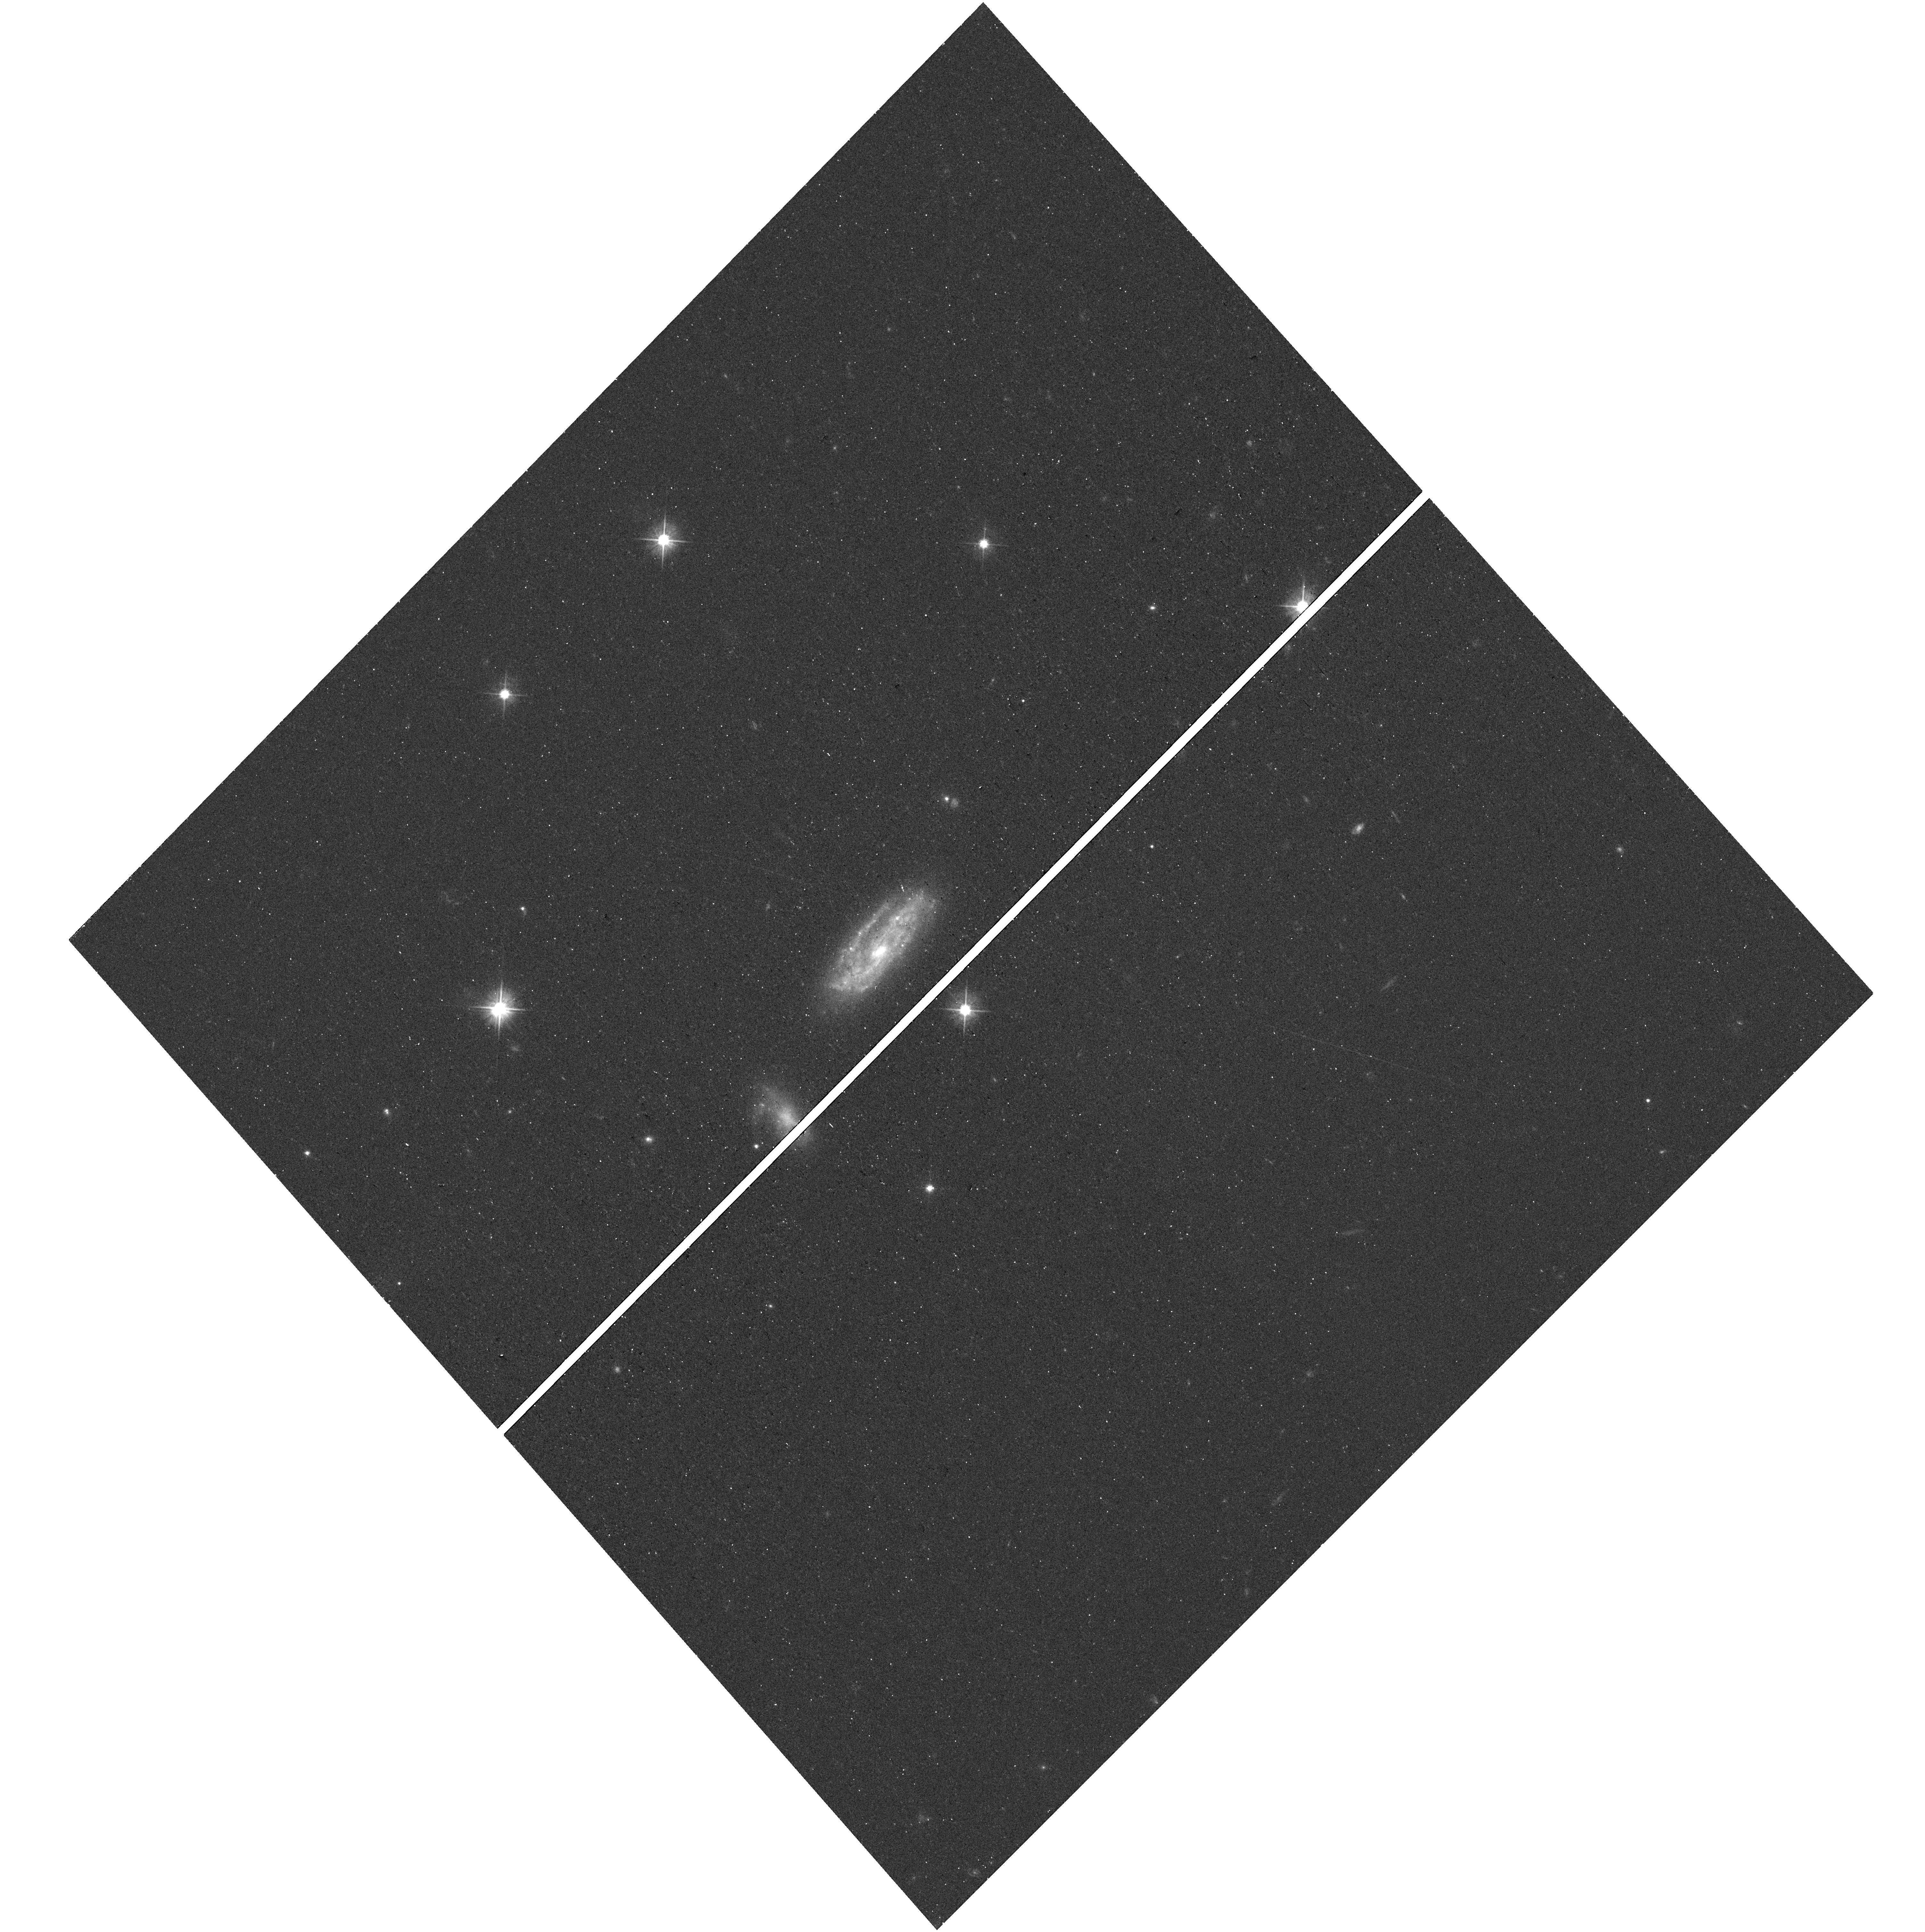
Target: PTF11KX
Instrument: WFC3/UVIS
Filter: F555W
Exposure: 12 min
Observation ID: hst_15166_64_wfc3_uvis_f555w_idi164

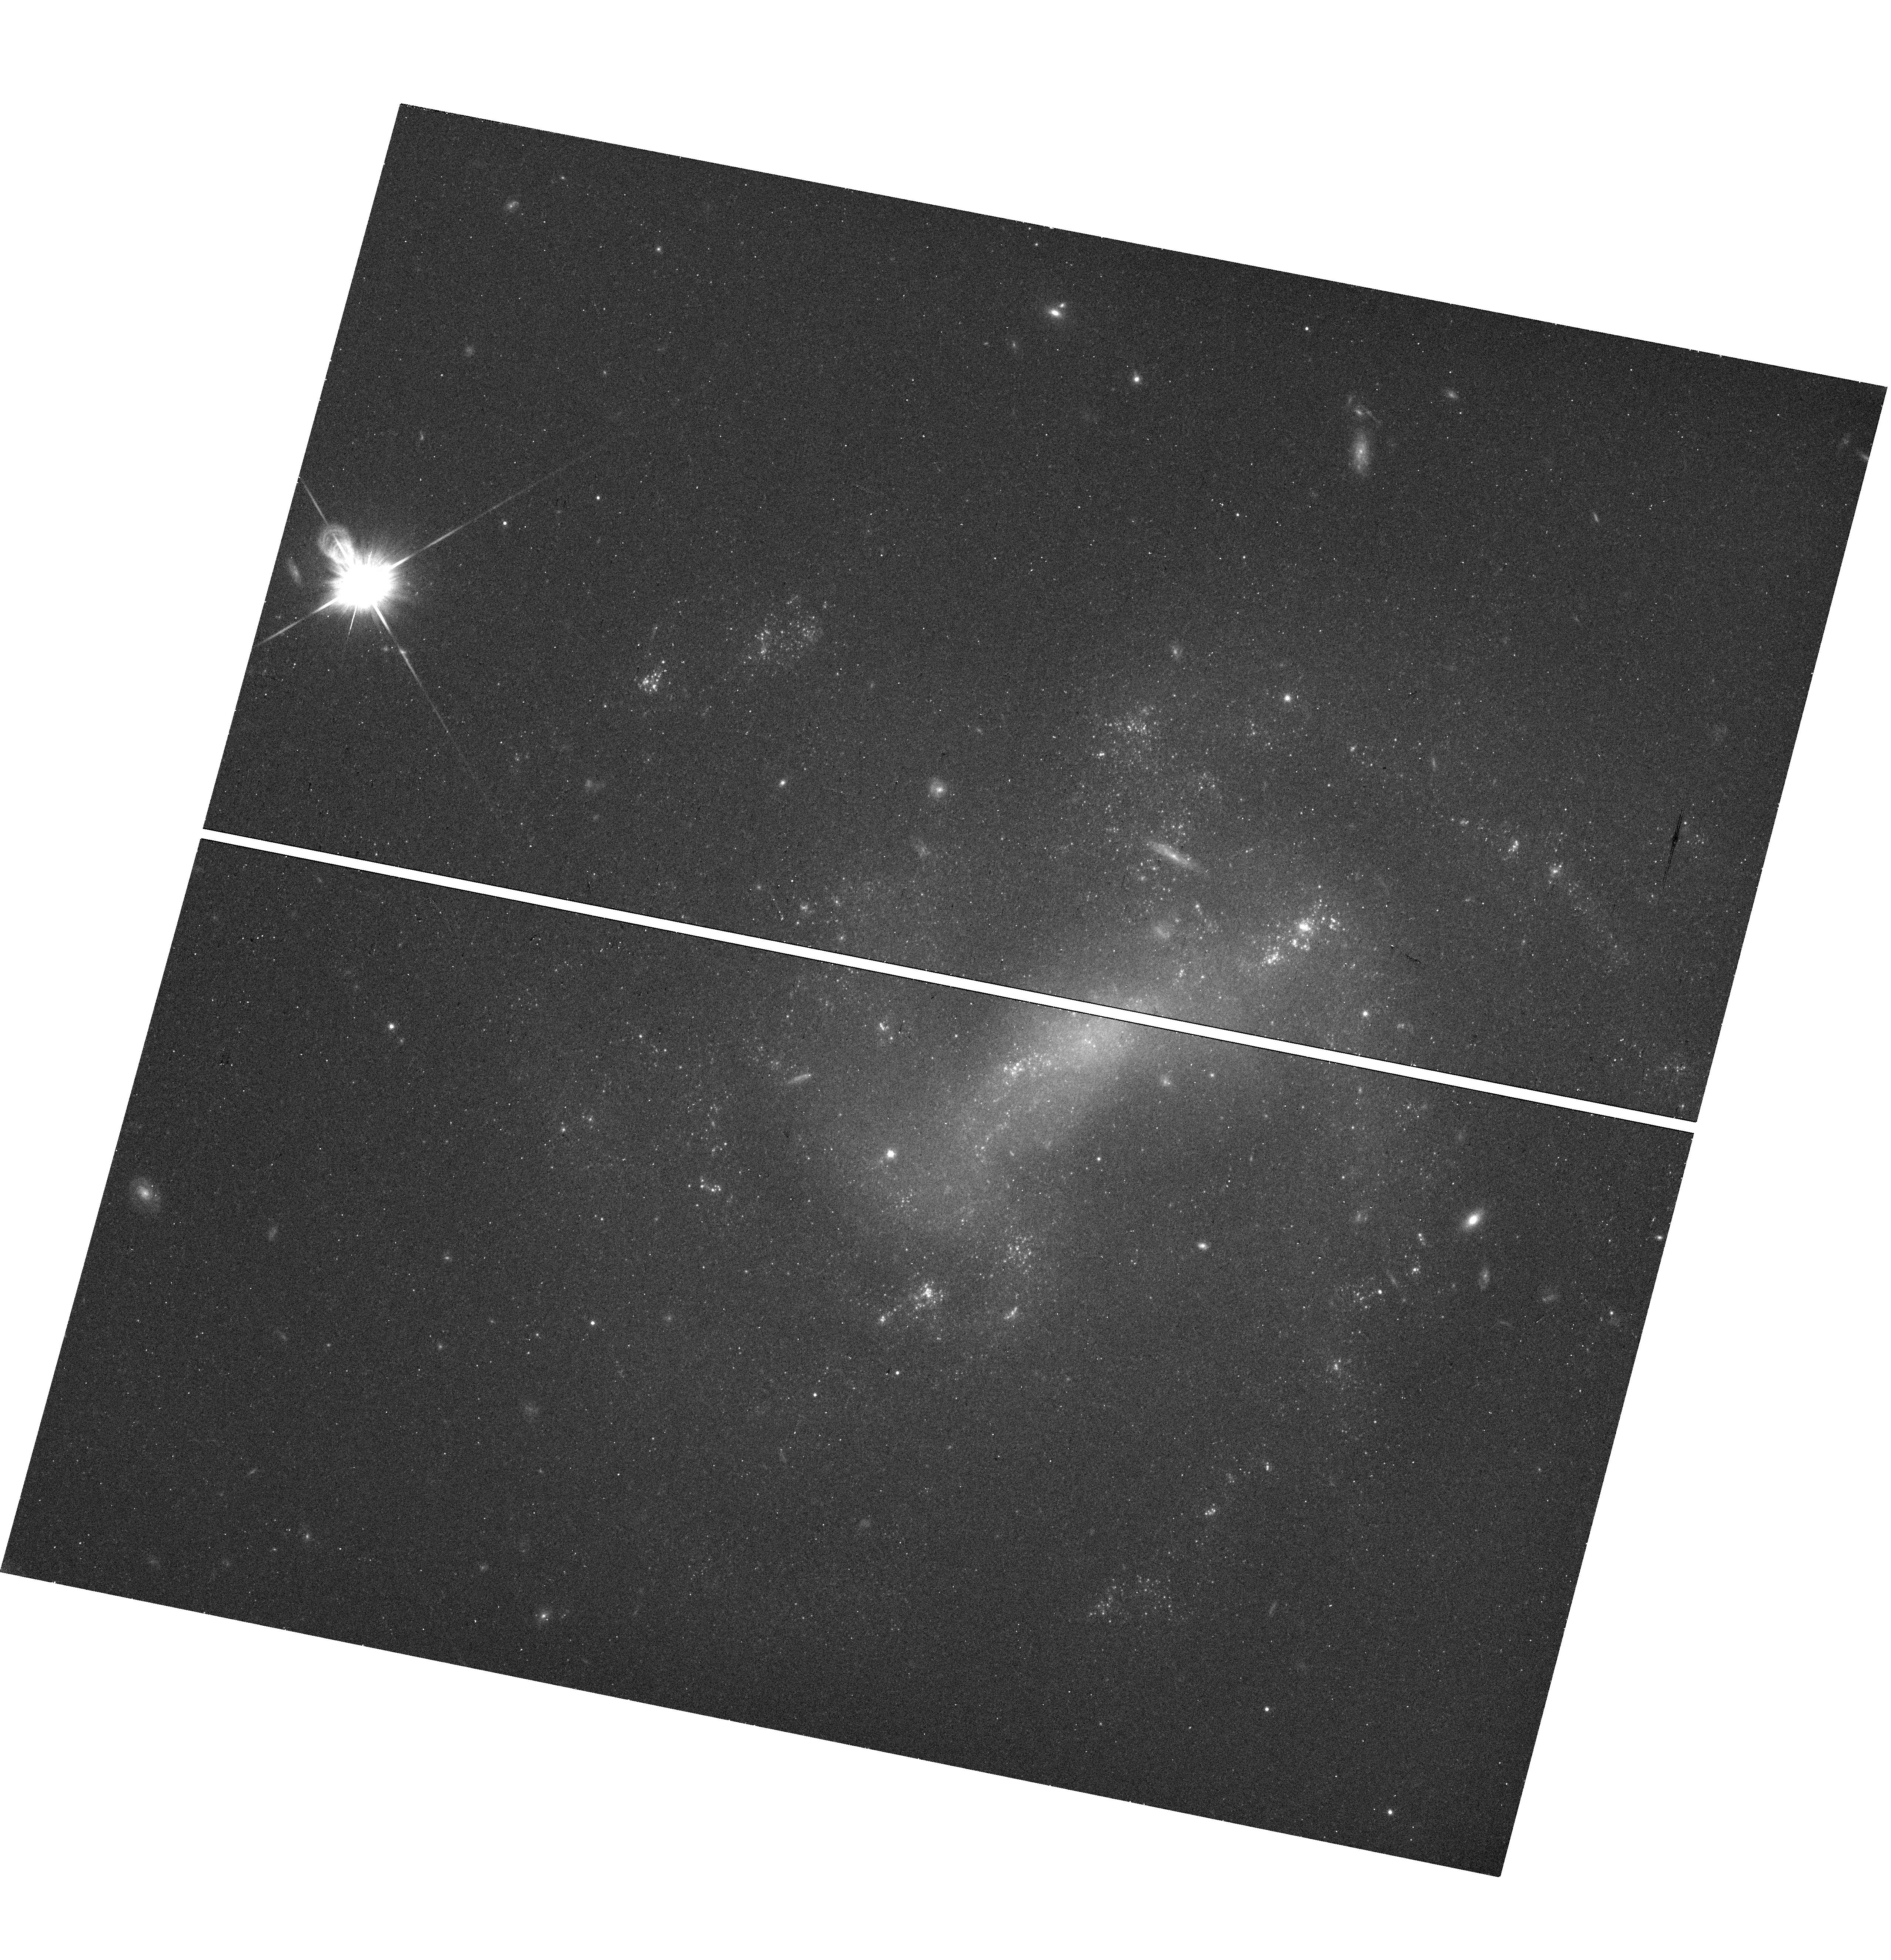
Target: SN2011HT
Instrument: WFC3/UVIS
Filter: F814W
Exposure: 13 min
Observation ID: hst_15166_37_wfc3_uvis_f814w_idi137

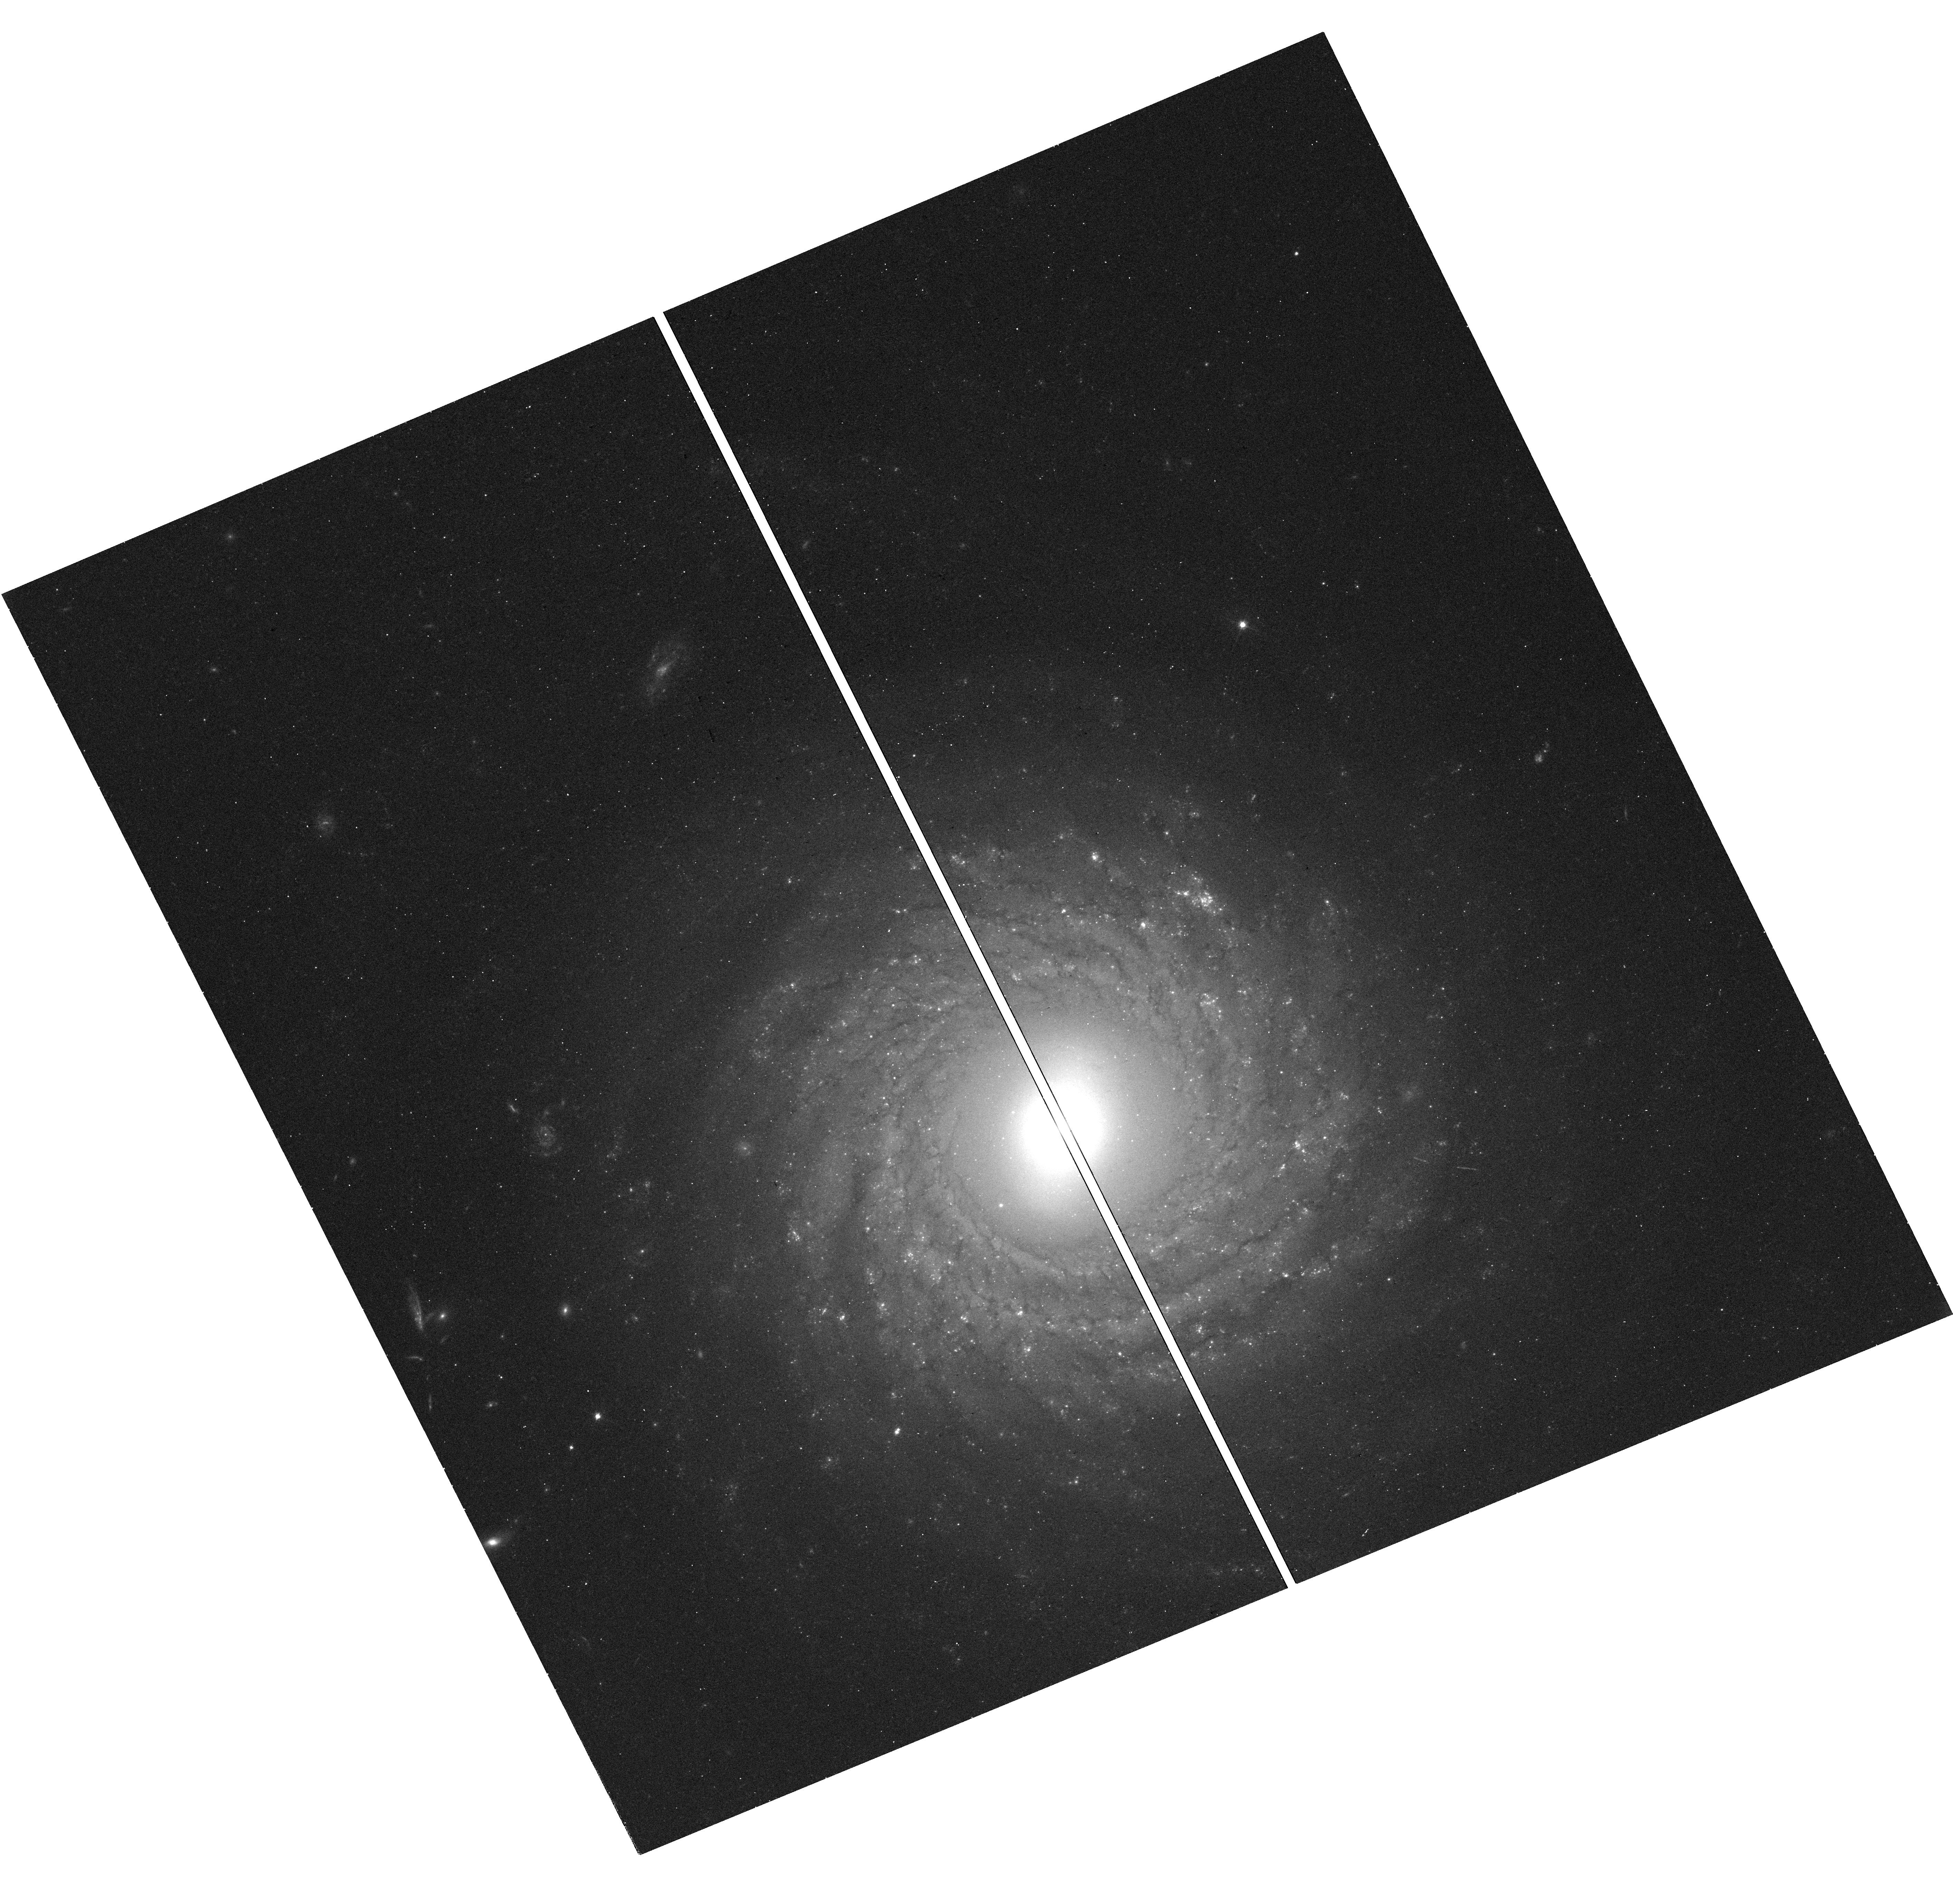
Target: PS15BGT
Instrument: WFC3/UVIS
Filter: F555W
Exposure: 12 min
Observation ID: hst_15166_16_wfc3_uvis_f555w_idi116

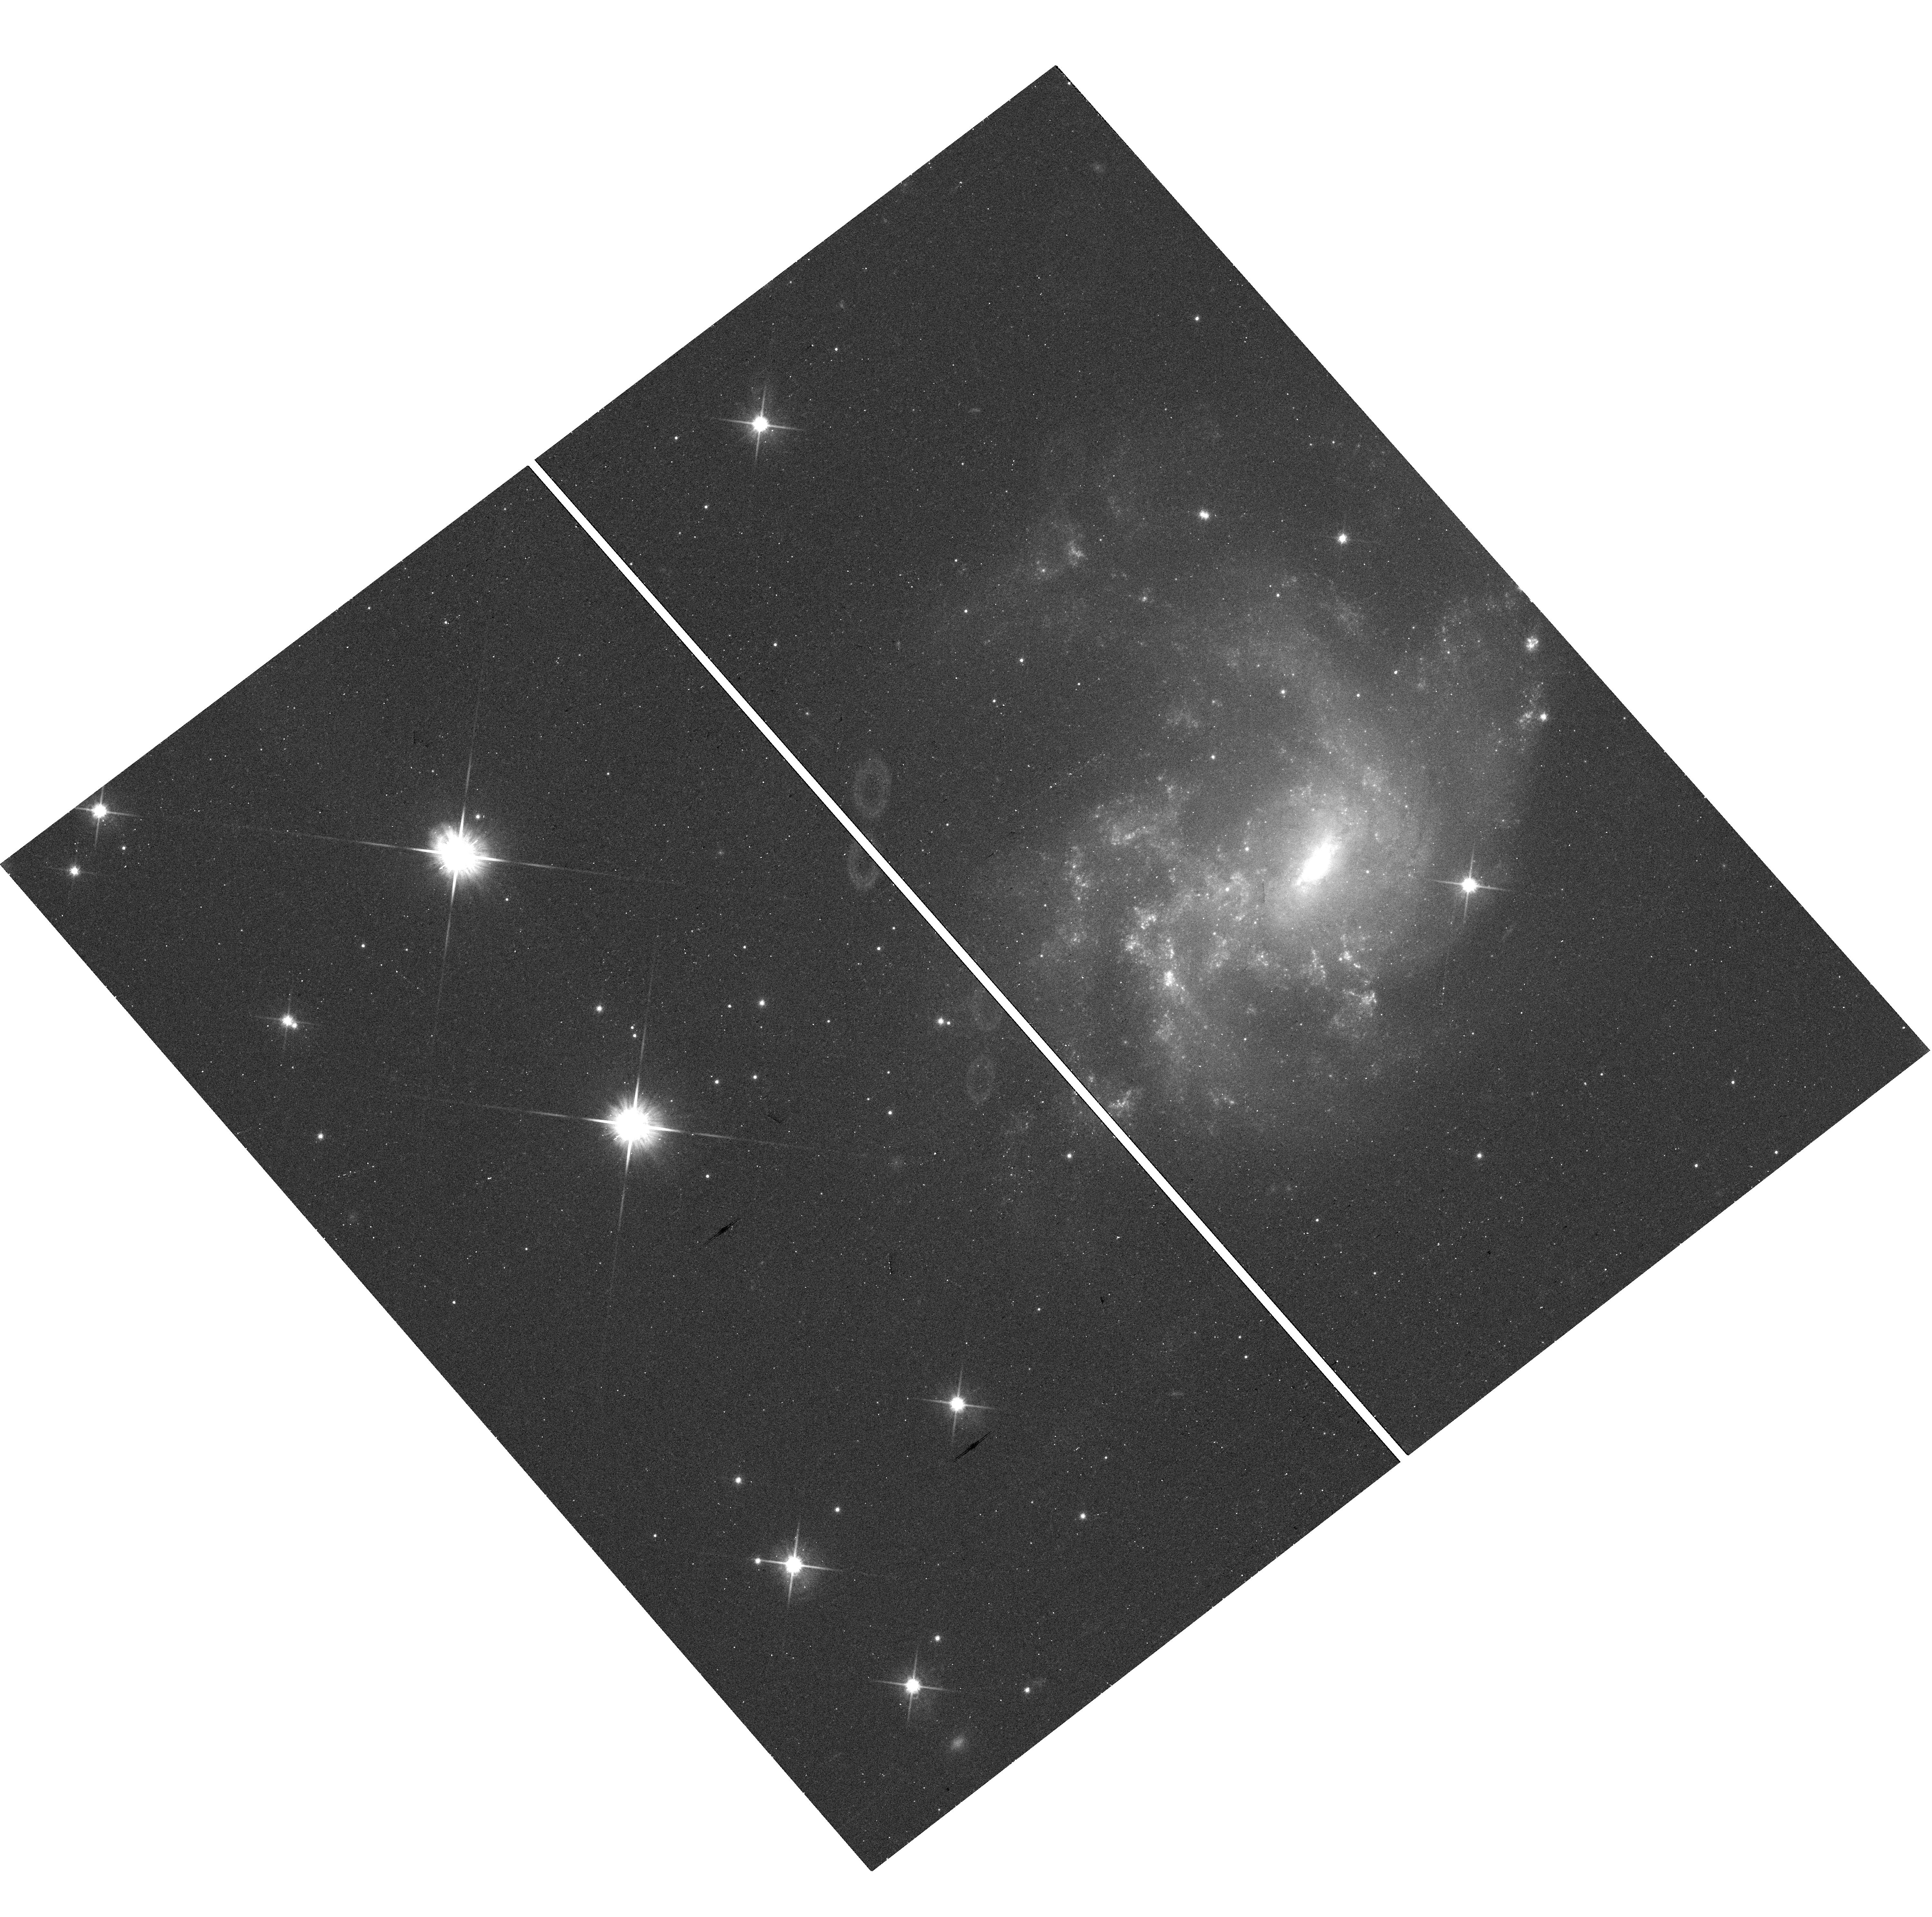
Target: SNHUNT151
Instrument: WFC3/UVIS
Filter: F814W
Exposure: 13 min
Observation ID: hst_15166_04_wfc3_uvis_f814w_idi104

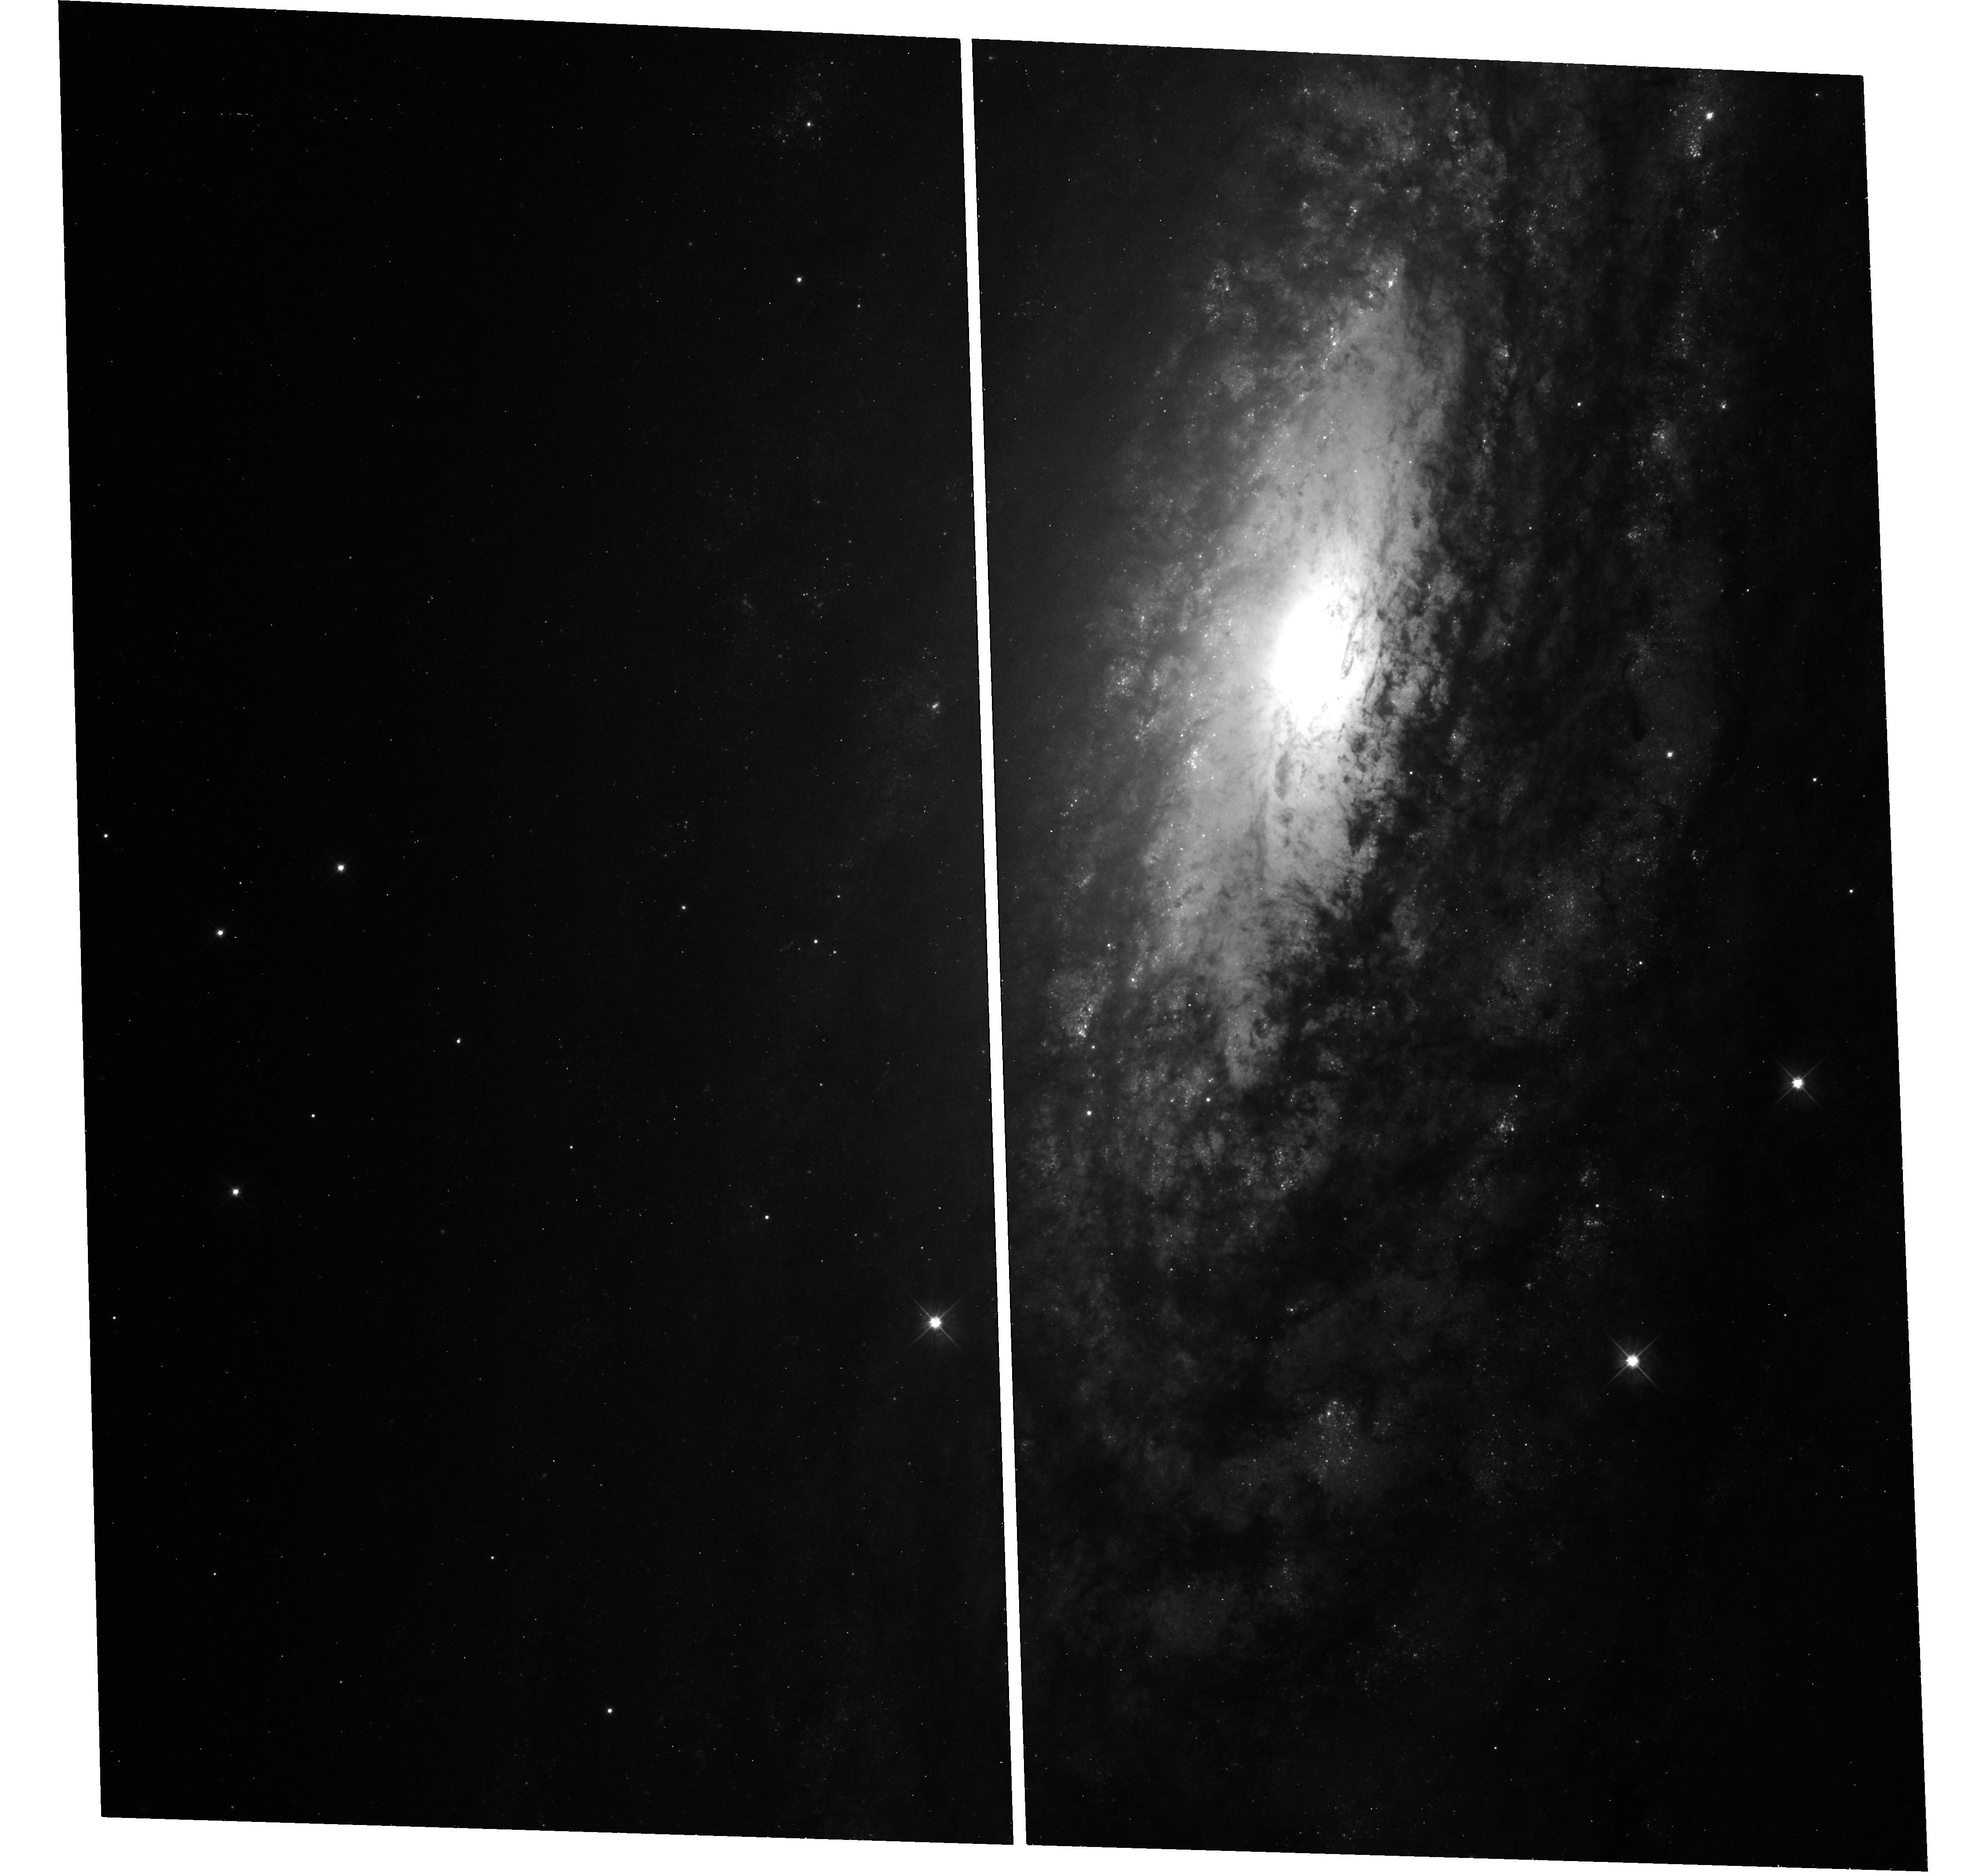
Target: SN2014C
Instrument: WFC3/UVIS
Filter: F555W
Exposure: 12 min
Observation ID: hst_15166_03_wfc3_uvis_f555w_idi103

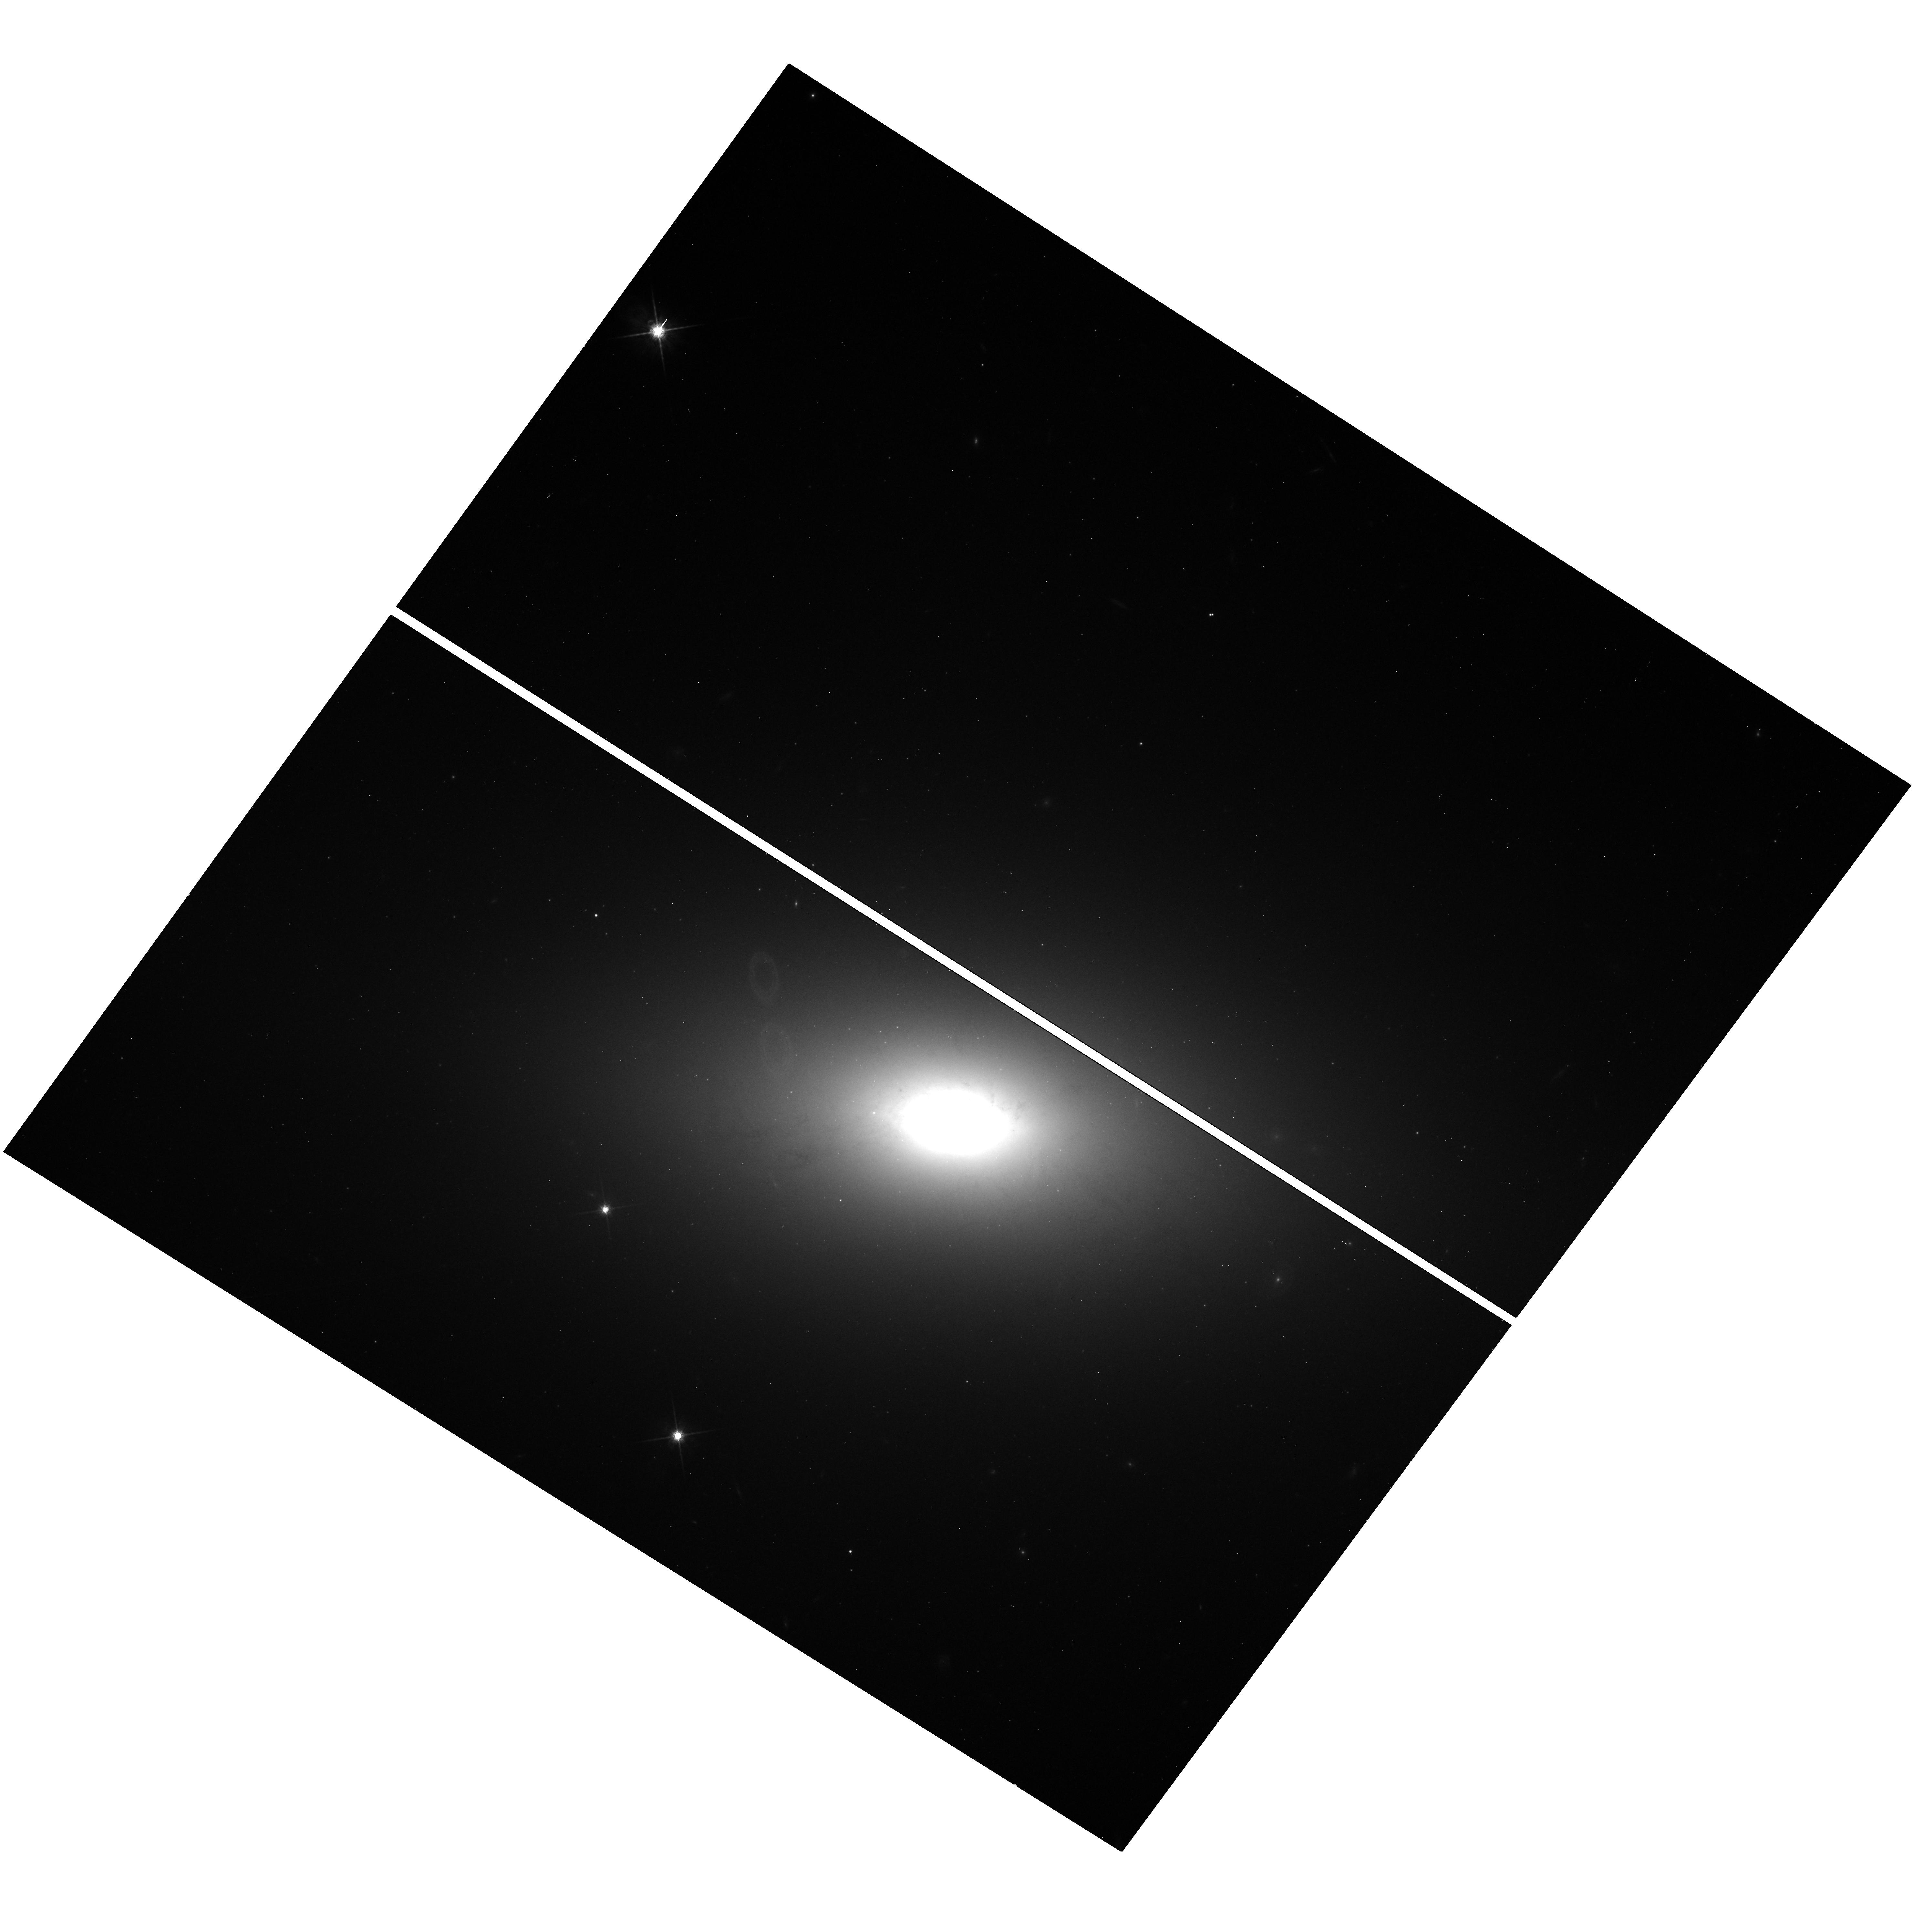
Target: SN2016COJ
Instrument: WFC3/UVIS
Filter: F814W
Exposure: 13 min
Observation ID: hst_15166_13_wfc3_uvis_f814w_idi113

Continuing a Snapshot Survey of the Sites of Recent, Nearby Supernovae: Cycles 25 & 26 (PI: Filippenko, Alex V.)

During the past two decades, robotic (or highly automated) searches for supernovae (SNe), including our Lick Observatory Supernova Search (LOSS), have found over 1000 SNe, many of them in quite nearby galaxies (cz < 4000 km/s). Most of the objects were discovered before maximum brightness, and have follow-up photometry and spectroscopy; they include some of the best-studied SNe to date. We propose to continue our successful program of imaging the sites of some of these nearby objects, to obtain late-time photometry that will help reveal the origin of their lingering energy. We will also search for possible stellar remnants of Type Iax SNe, an intriguing new possibility. Moreover, the images will provide high-resolution information on the local environments of SNe that are far superior to what we can procure from the ground. For example, we will obtain color-magnitude diagrams of stars in these SN sites, to constrain the reddening and SN progenitor masses. We will search for light echoes around SNe, an important clue to their progenitor systems. We also propose to image some "SN impostors" -- faint SNe IIn with massive progenitors -- to verify whether they are indeed superoutbursts of luminous blue variables and survived the explosions, or a new/weak class of massive-star explosions. Our proposed snapshots in Cycles 25 and 26 will complement and extend the set of targets we imaged in previous Cycles under this program.